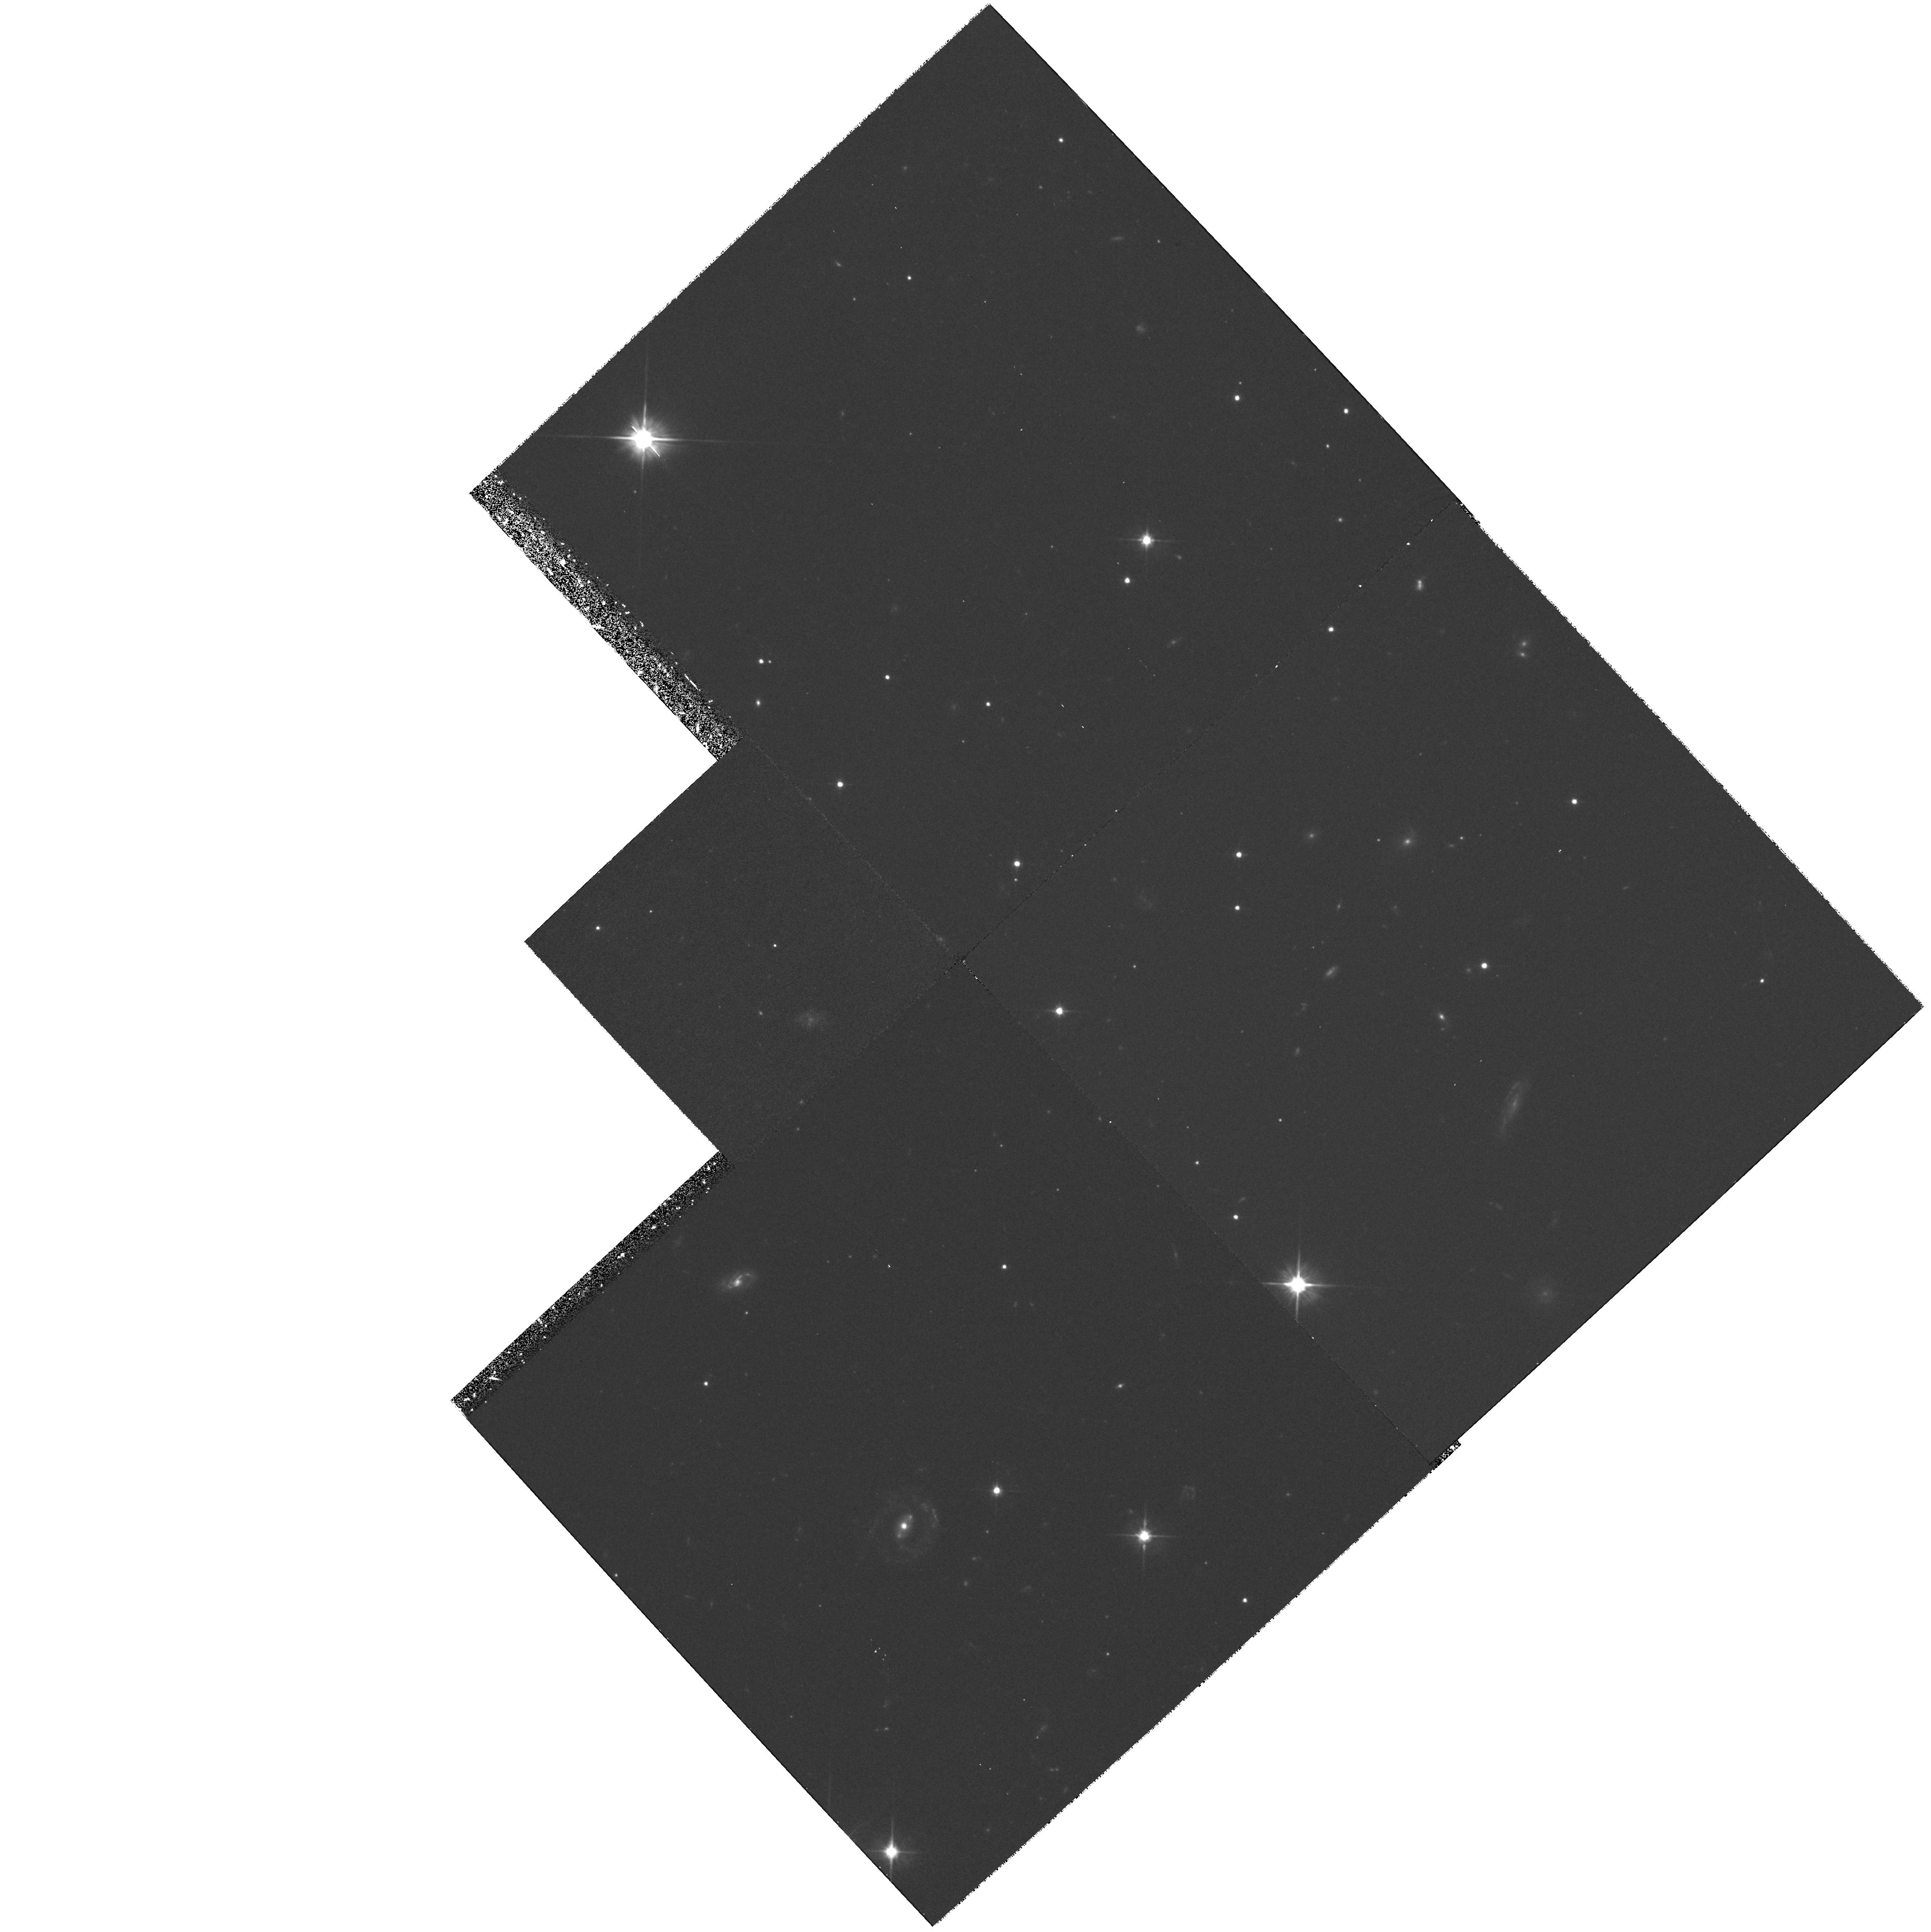
Target: GRB970228
Instrument: WFPC2/PC
Filter: F606W
Exposure: 1.3 h
Observation ID: hst_7592_01_wfpc2_pc_f606w_u3w701

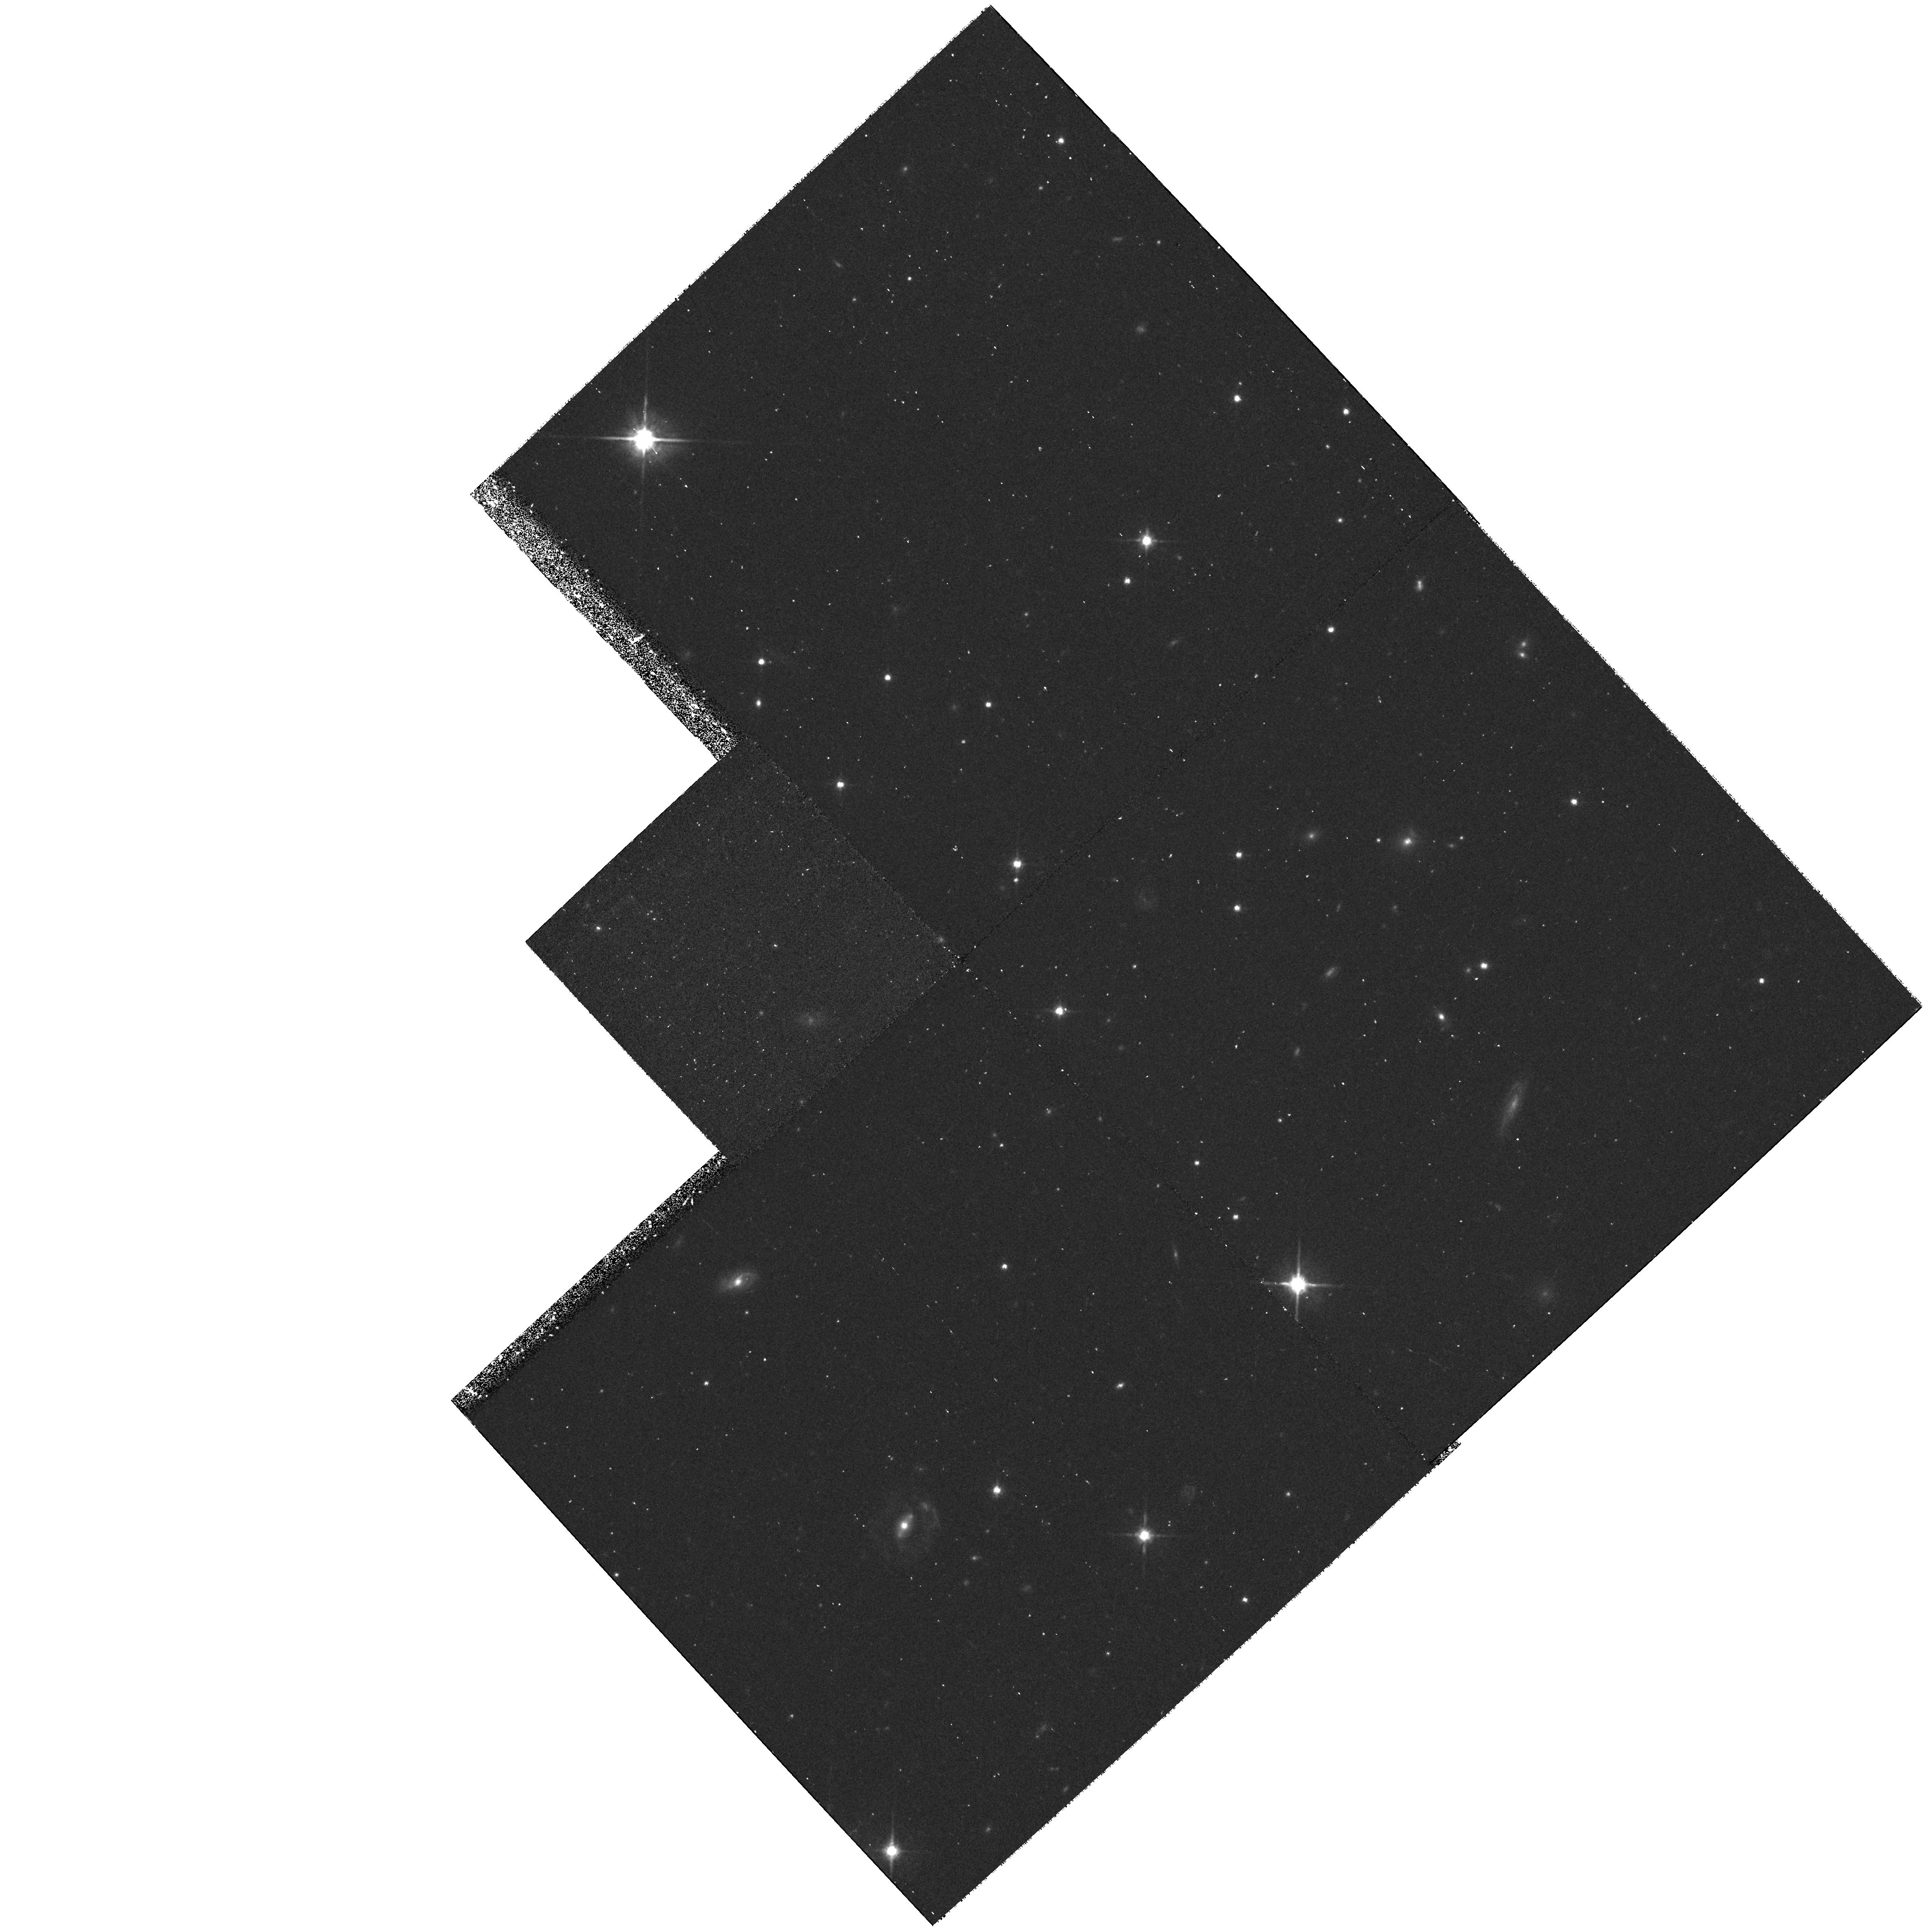
Target: GRB970228
Instrument: WFPC2/PC
Filter: F814W
Exposure: 40 min
Observation ID: hst_7592_01_wfpc2_pc_f814w_u3w701

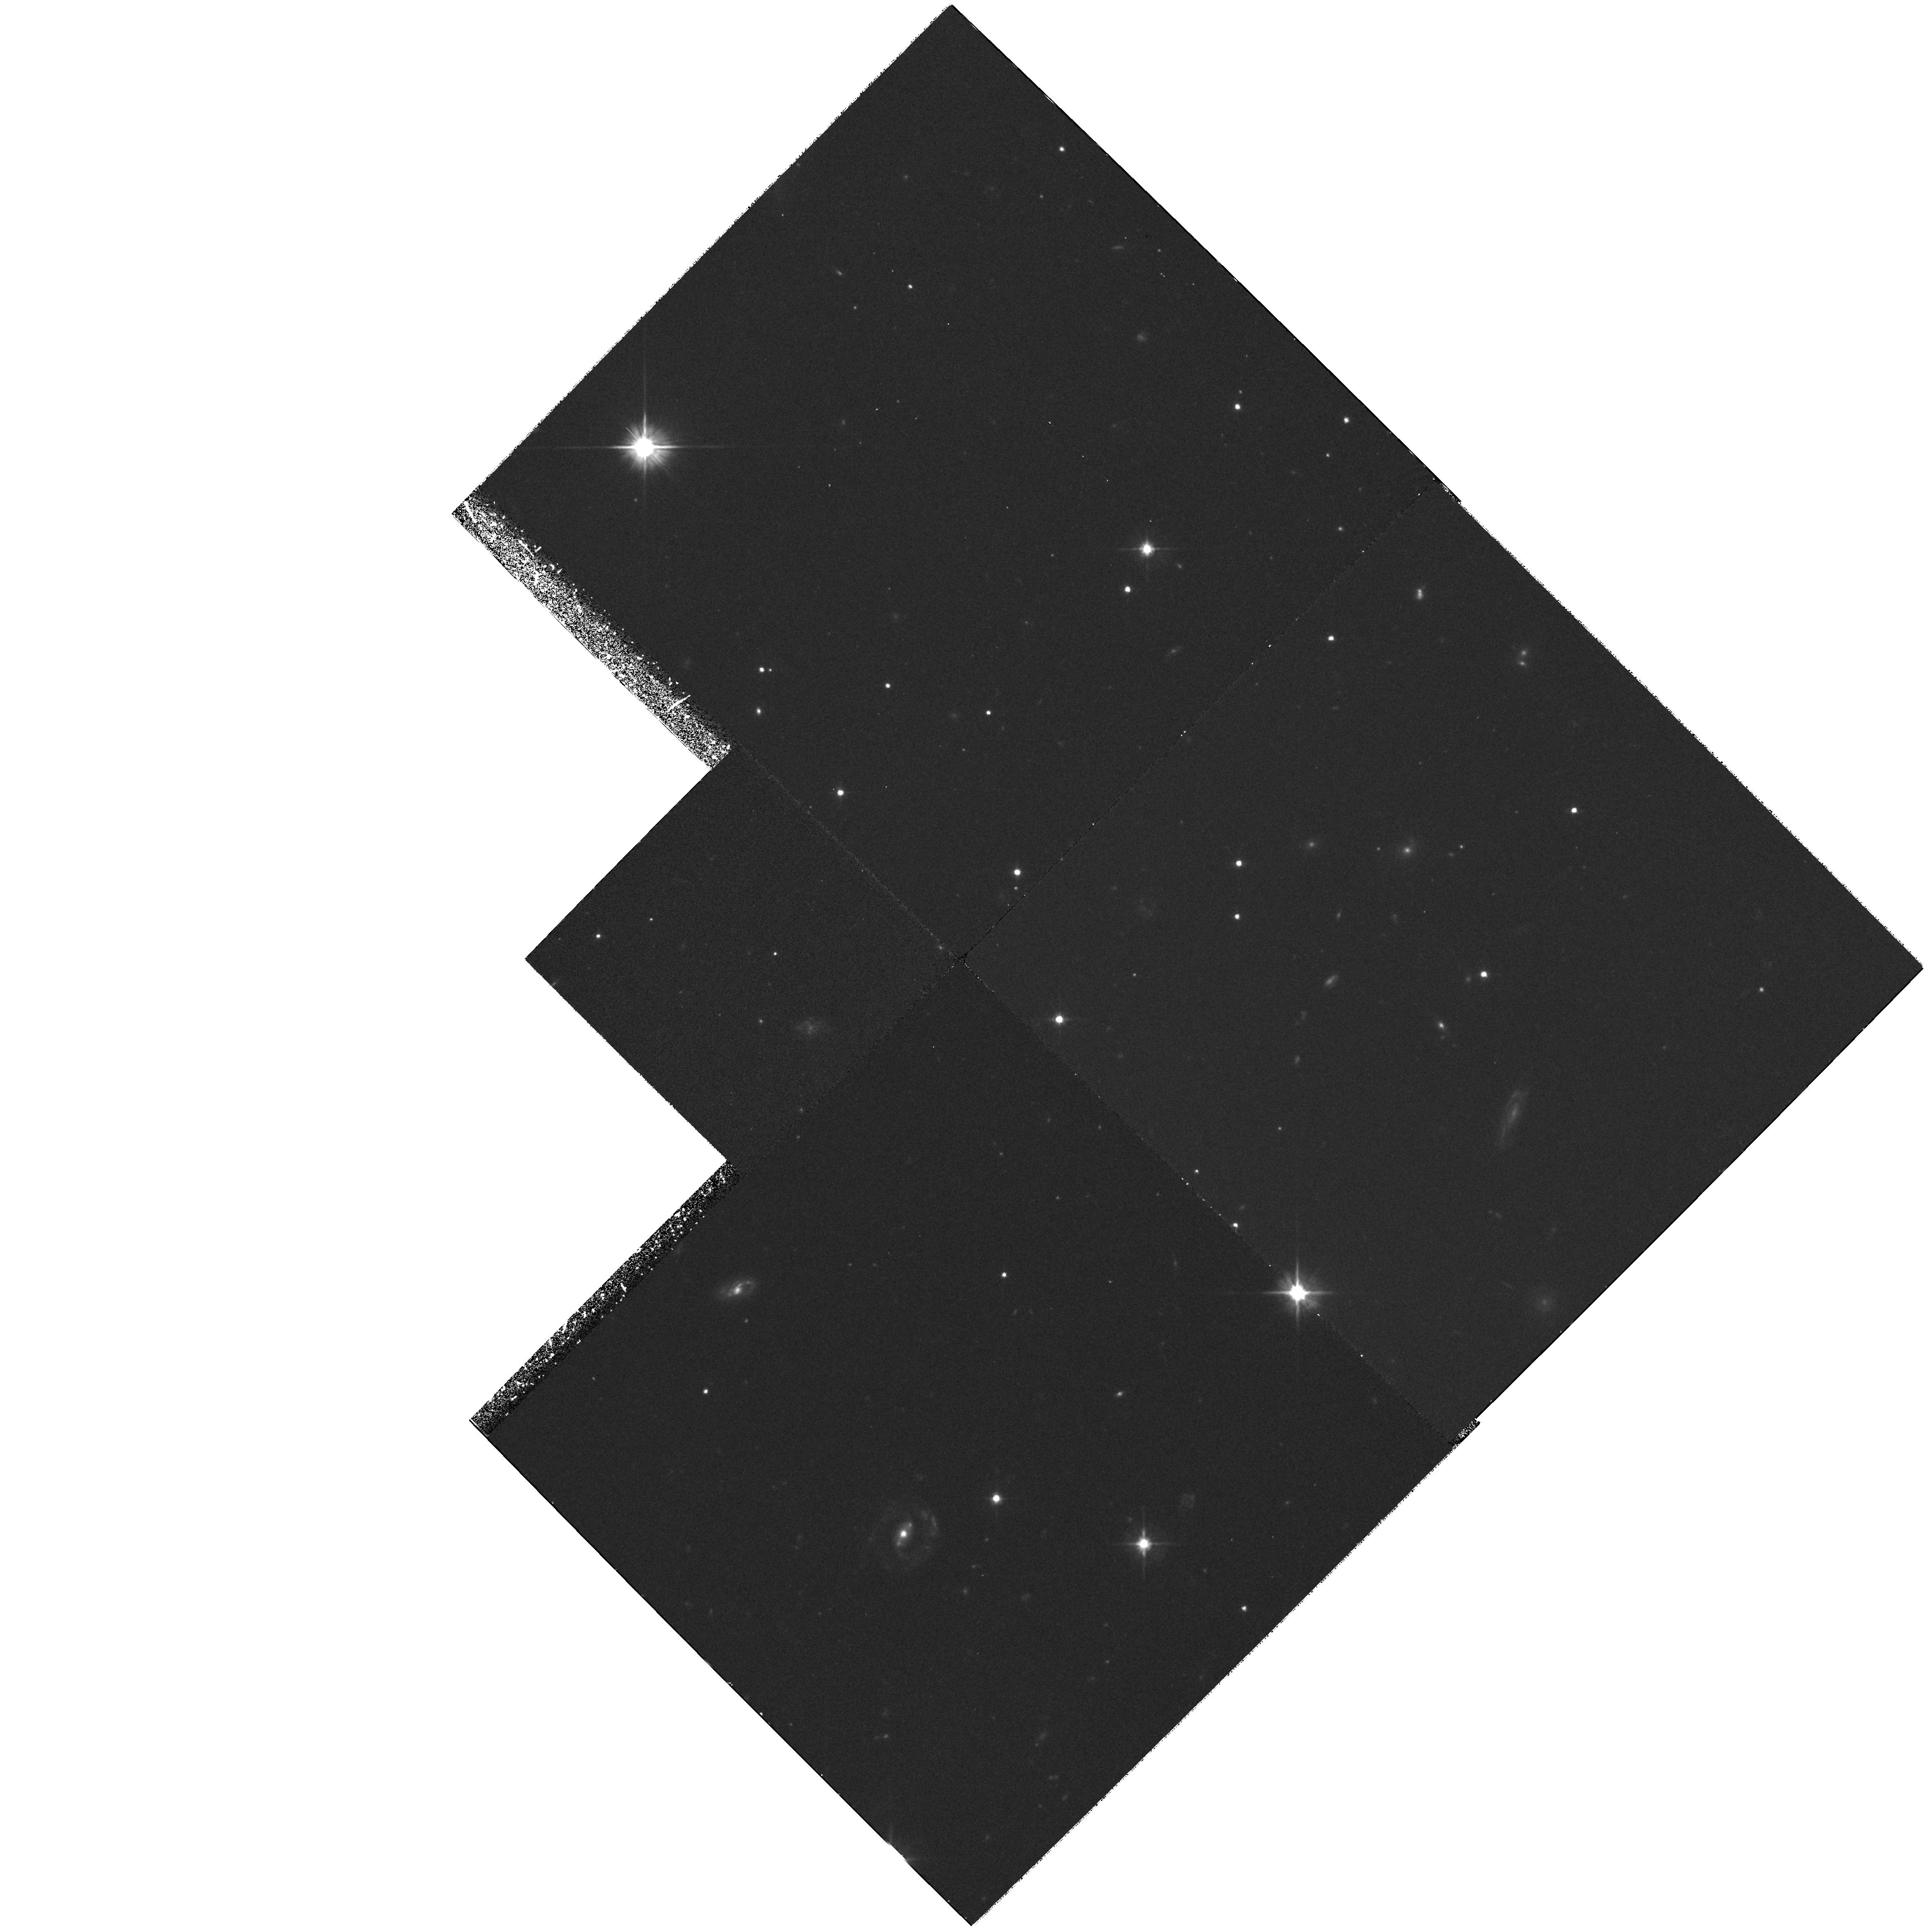
Target: GRB970228
Instrument: WFPC2/PC
Filter: F606W
Exposure: 1.3 h
Observation ID: hst_7592_02_wfpc2_pc_f606w_u3w702

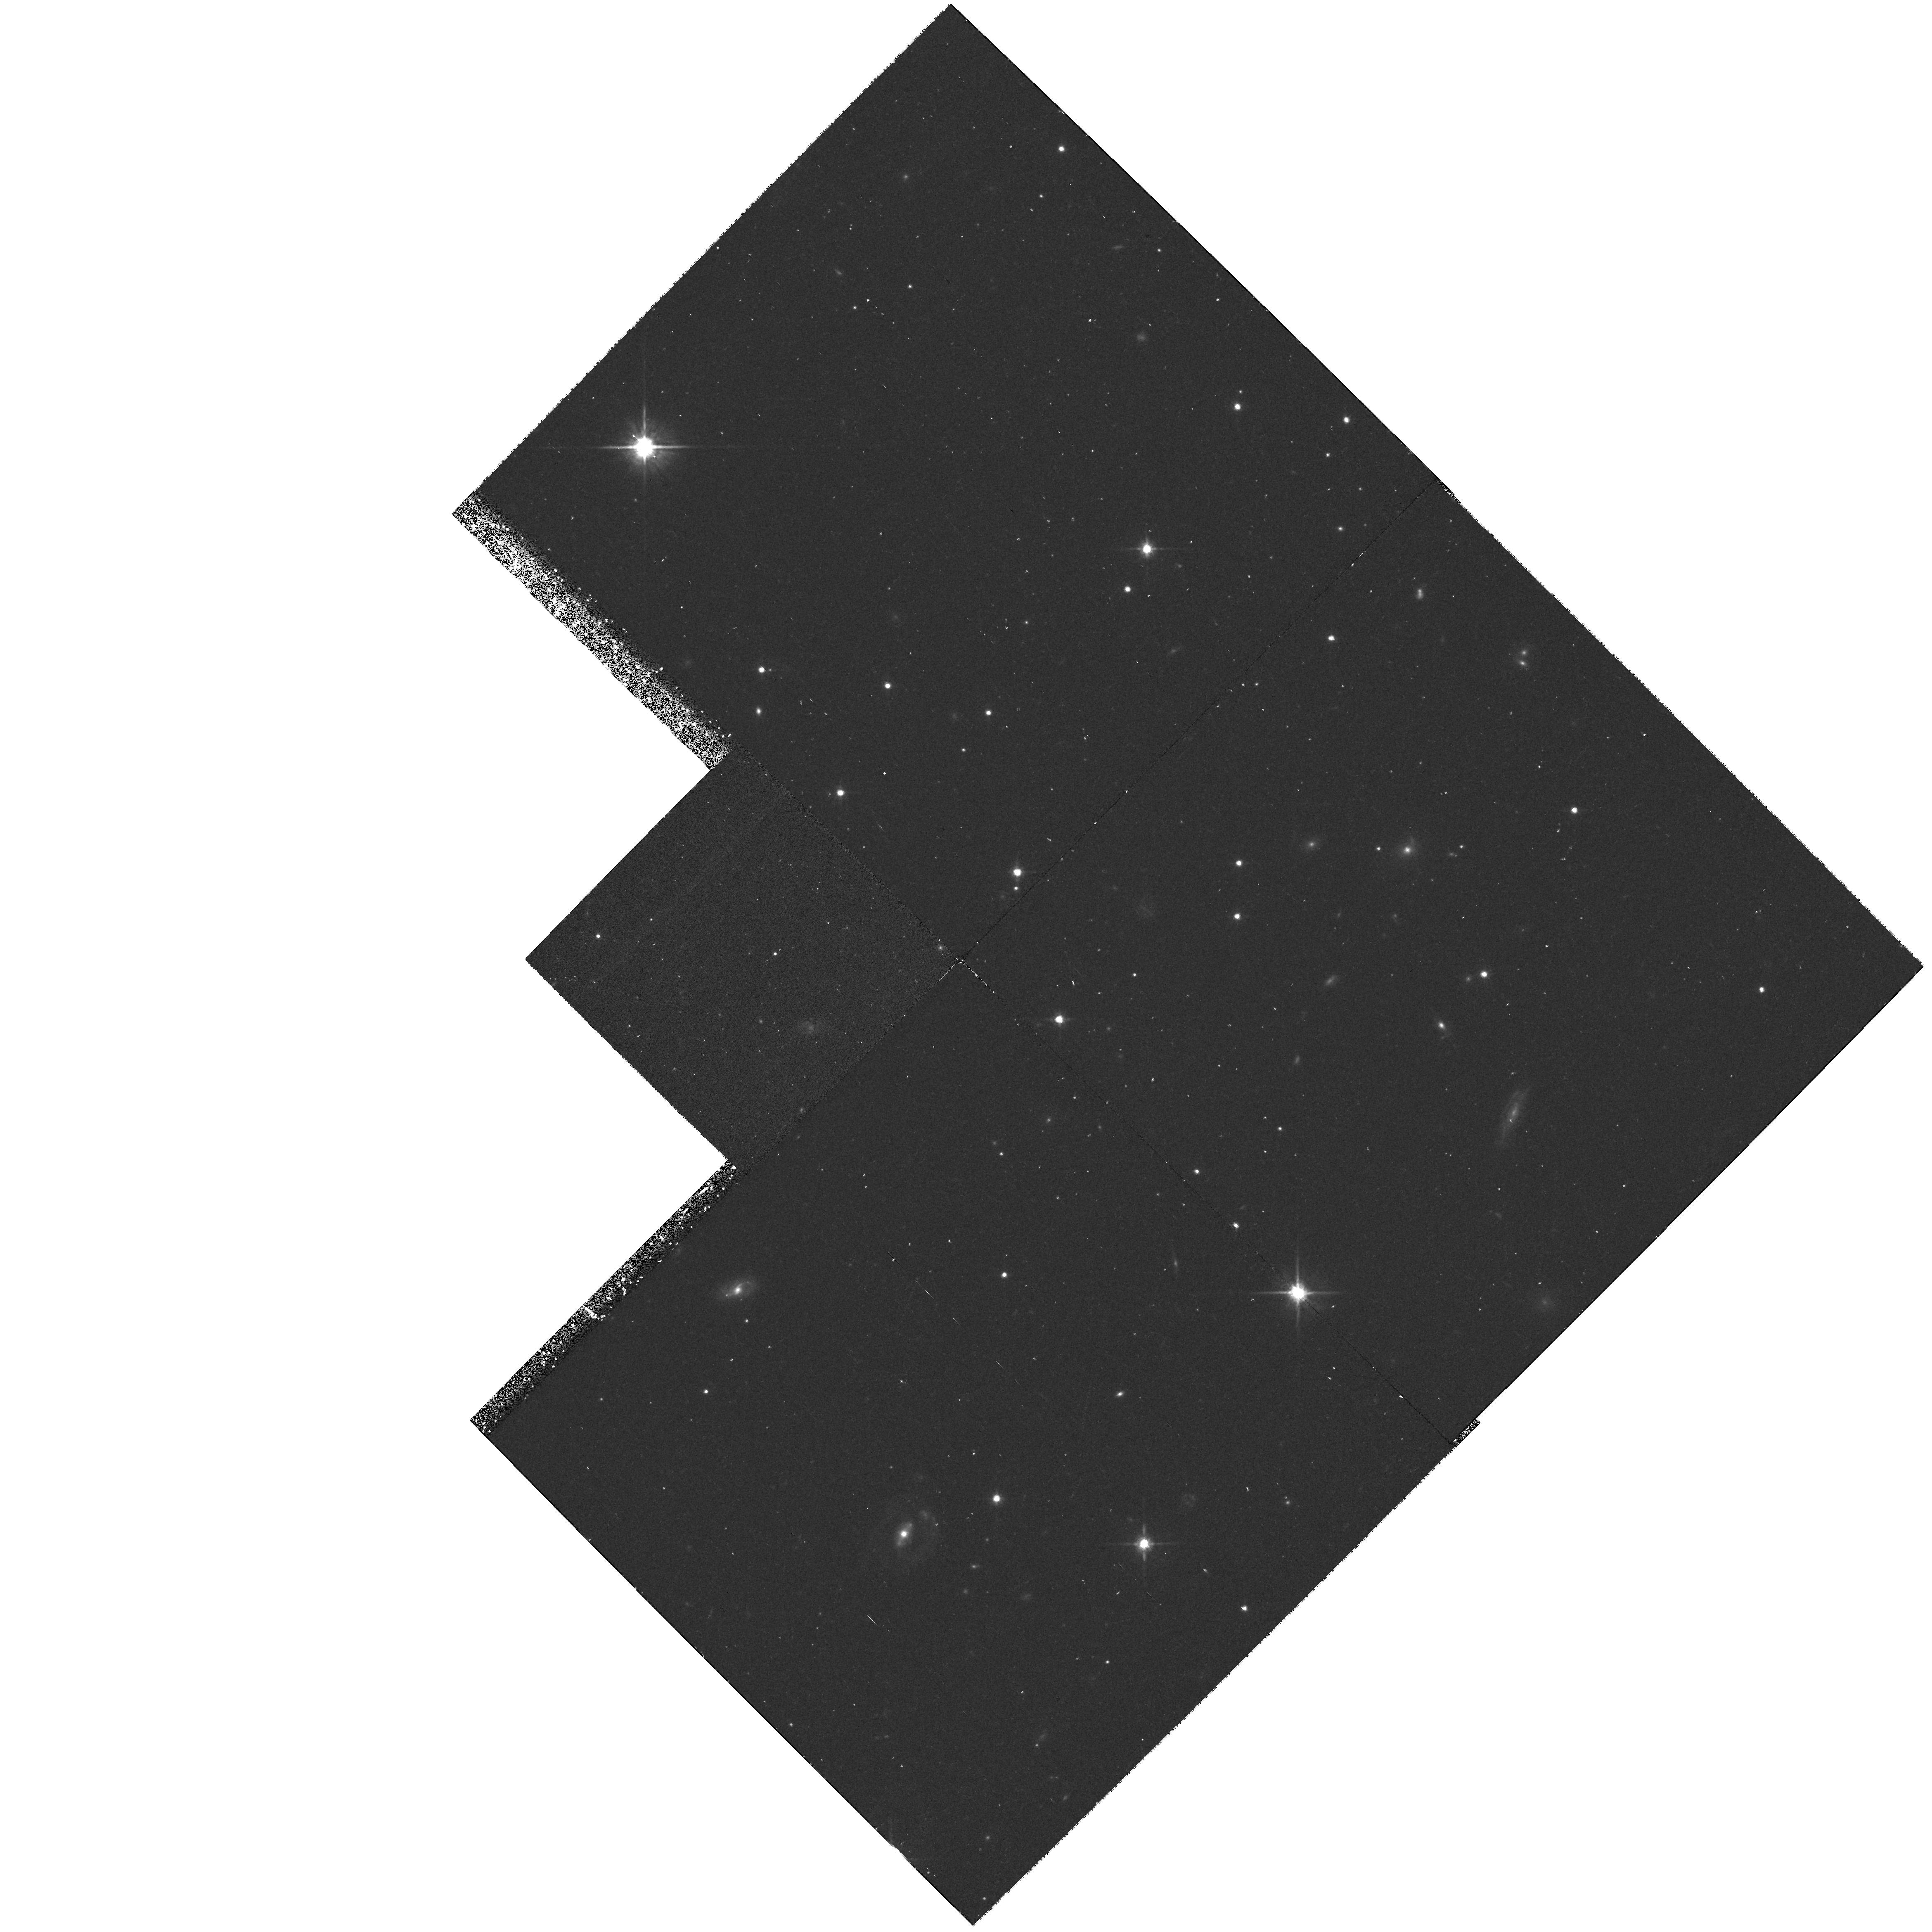
Target: GRB970228
Instrument: WFPC2/PC
Filter: F814W
Exposure: 40 min
Observation ID: hst_7592_02_wfpc2_pc_f814w_u3w702

FOLLOW-UP OBSERVATIONS OF A POSSIBLE OPTICAL COUNTERPART OF GRB 970228 (PI: Sahu, Kailash C.)

To make a very deep high-resolution image in V and I covering the location of the optical transient and the nearby 'companion' using the WFPC2. The immediate goals of our observation are: (i) To constrain the magnitude of the variable object to the deepest possible flux levels that can be reached in a reasonable exposure time. (ii) To obtain the best morphological information on the 'companion'. The data will have no proprietary period.